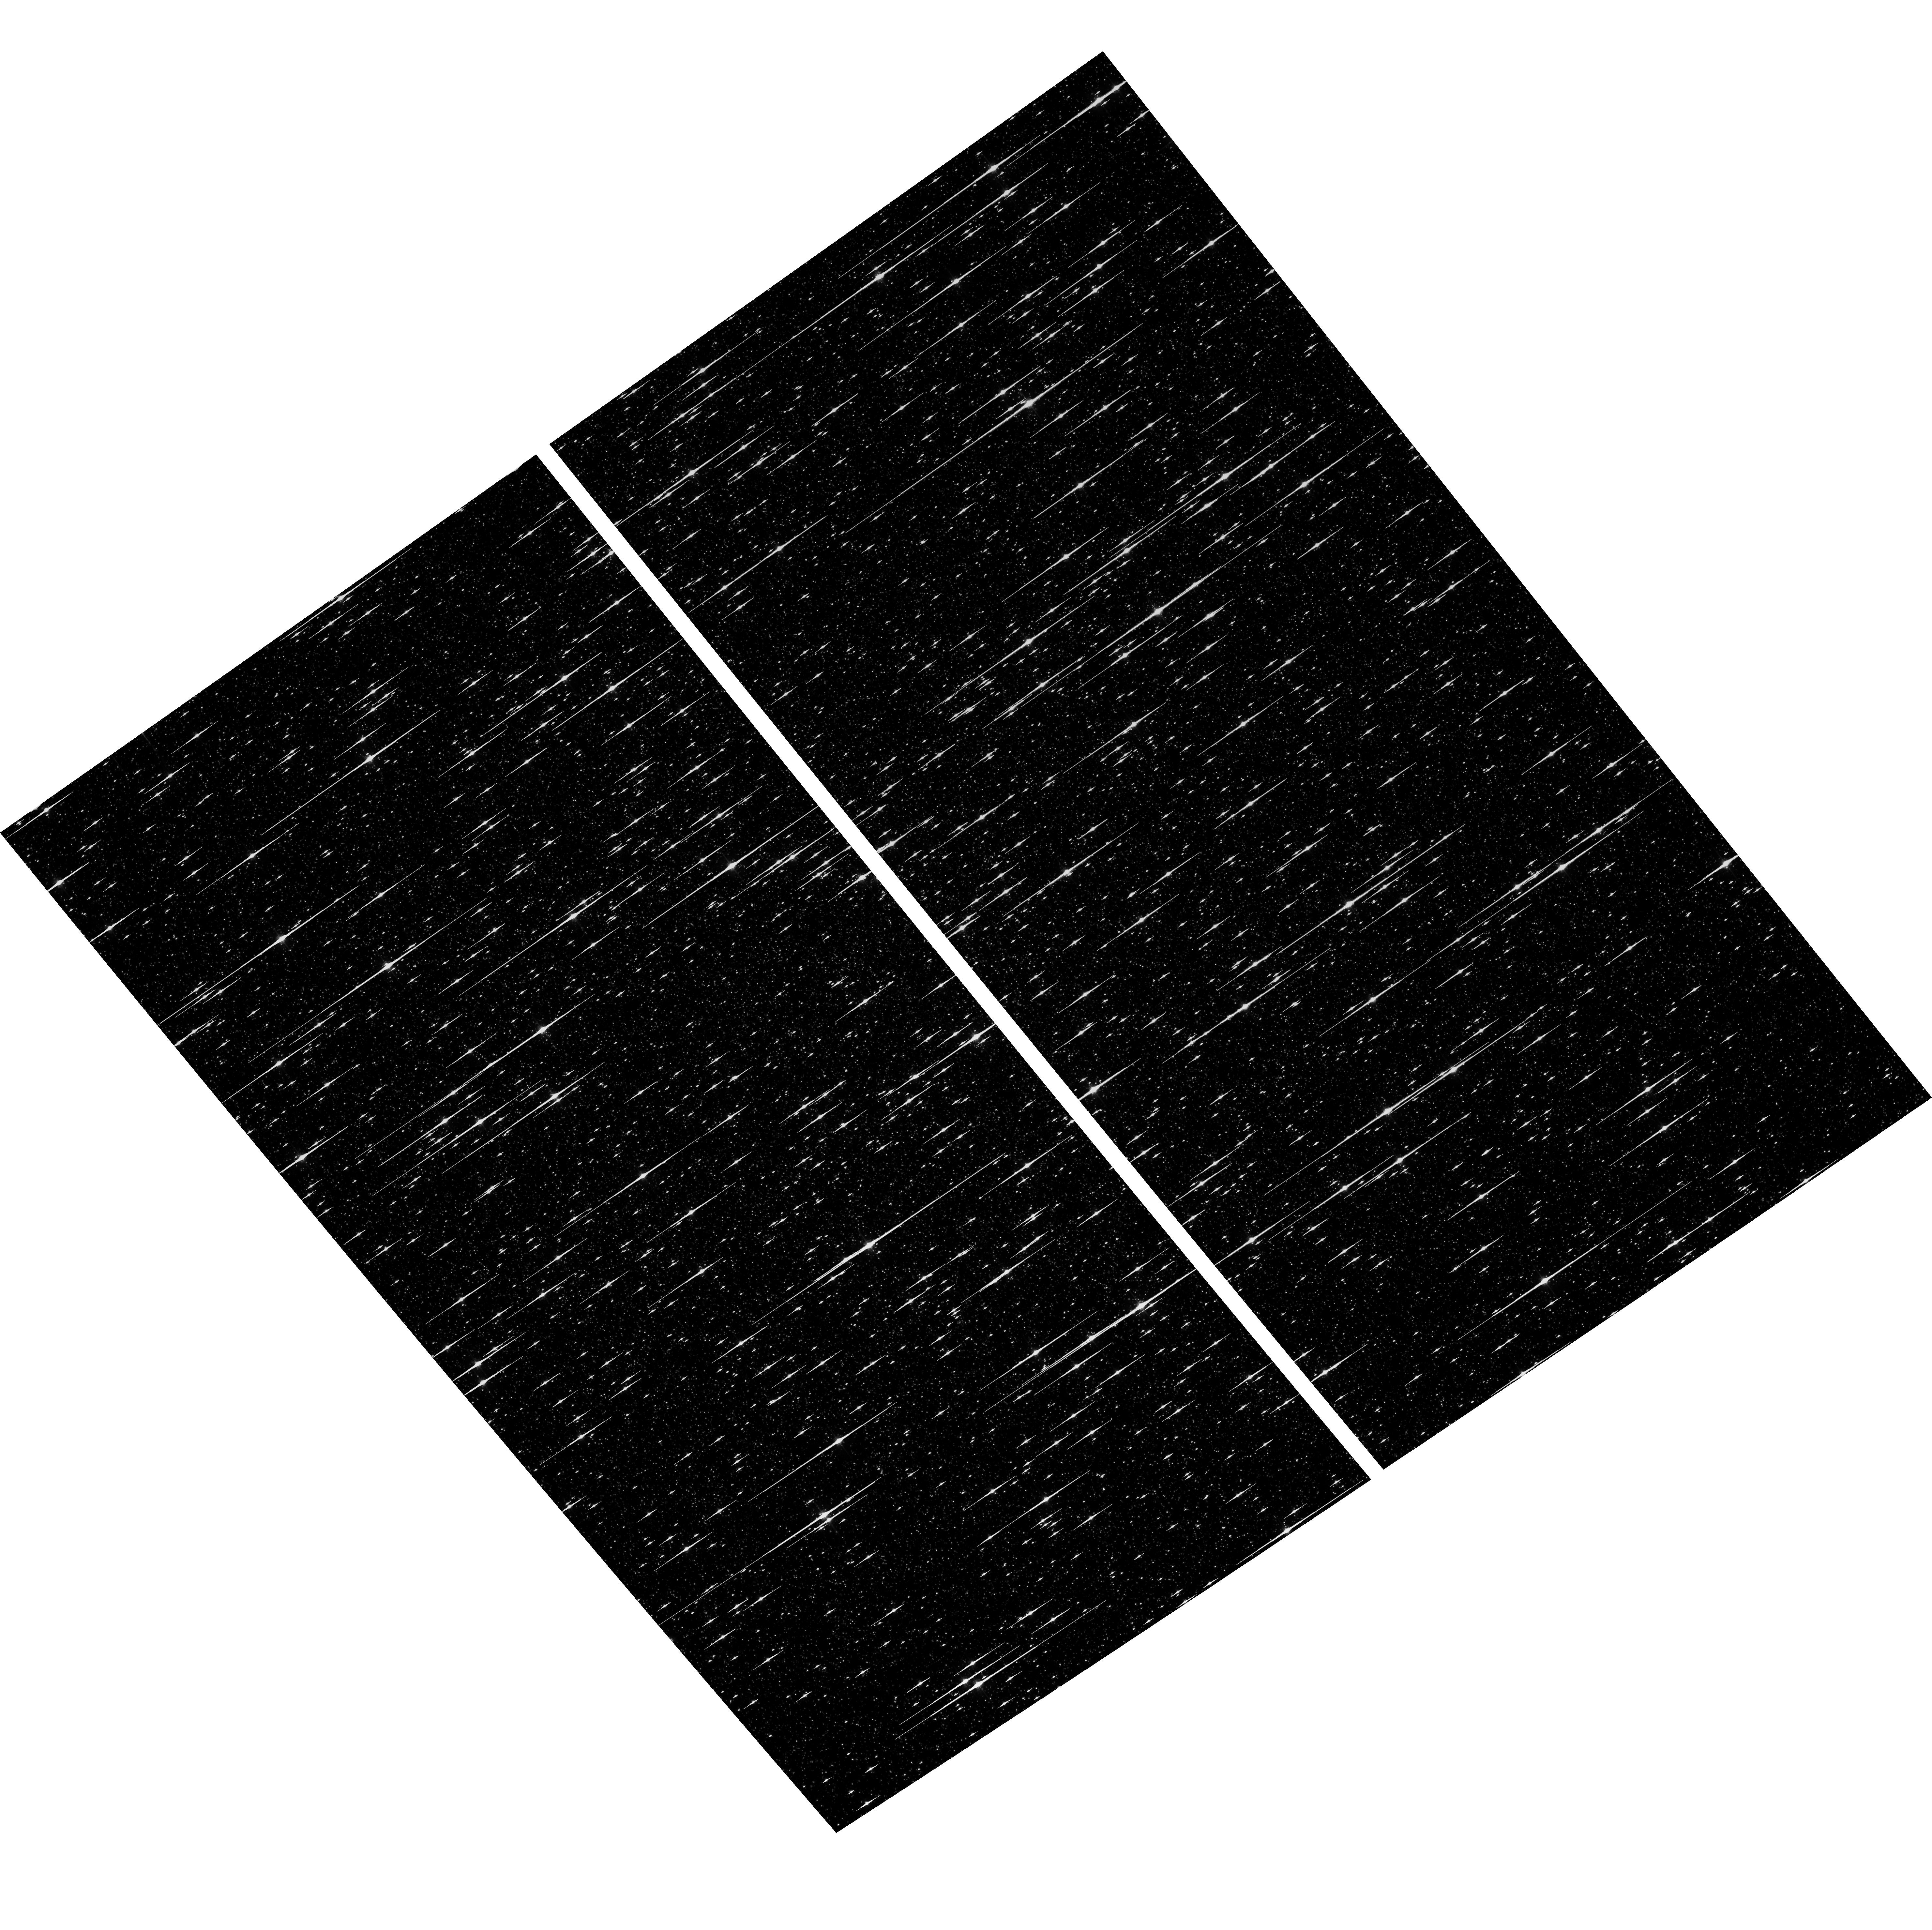
Target: NGC-5139
Instrument: ACS/WFC
Filter: F625W
Exposure: 6 min
Observation ID: hst_17651_04_acs_wfc_f625w_jfch04

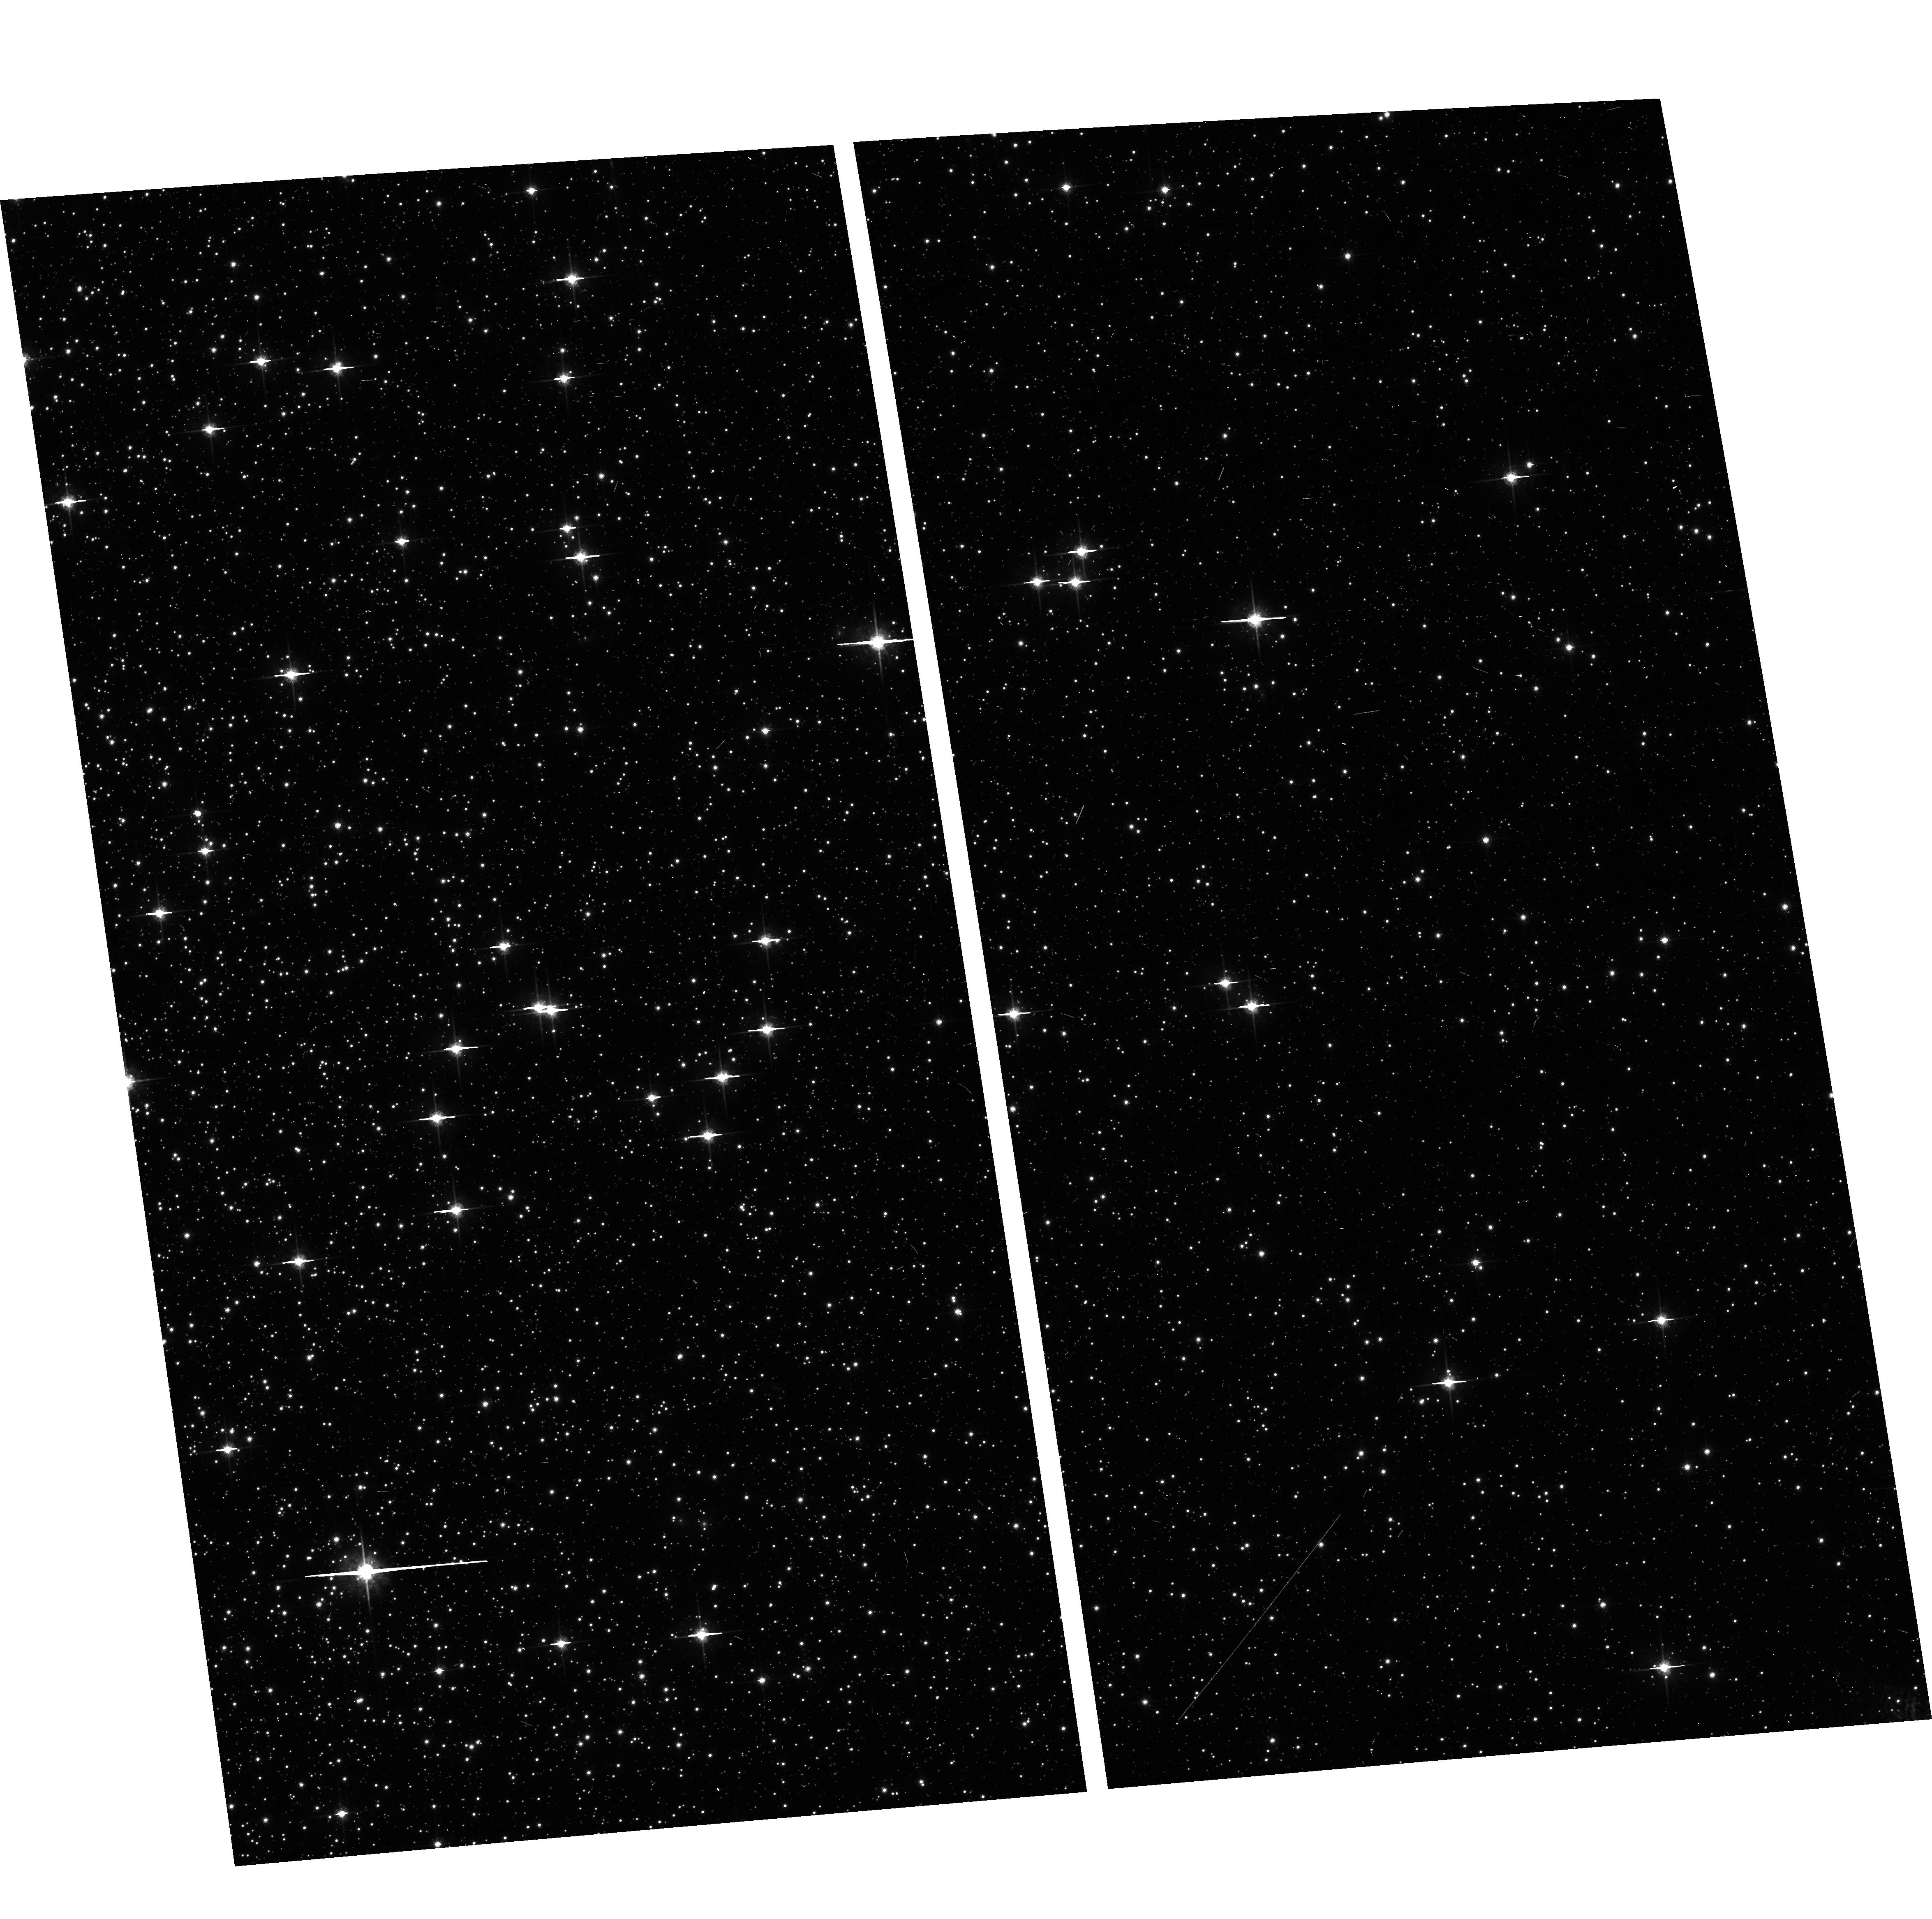
Target: NGC-104
Instrument: ACS/WFC
Filter: F775W
Exposure: 6 min
Observation ID: hst_17651_05_acs_wfc_f775w_jfch05

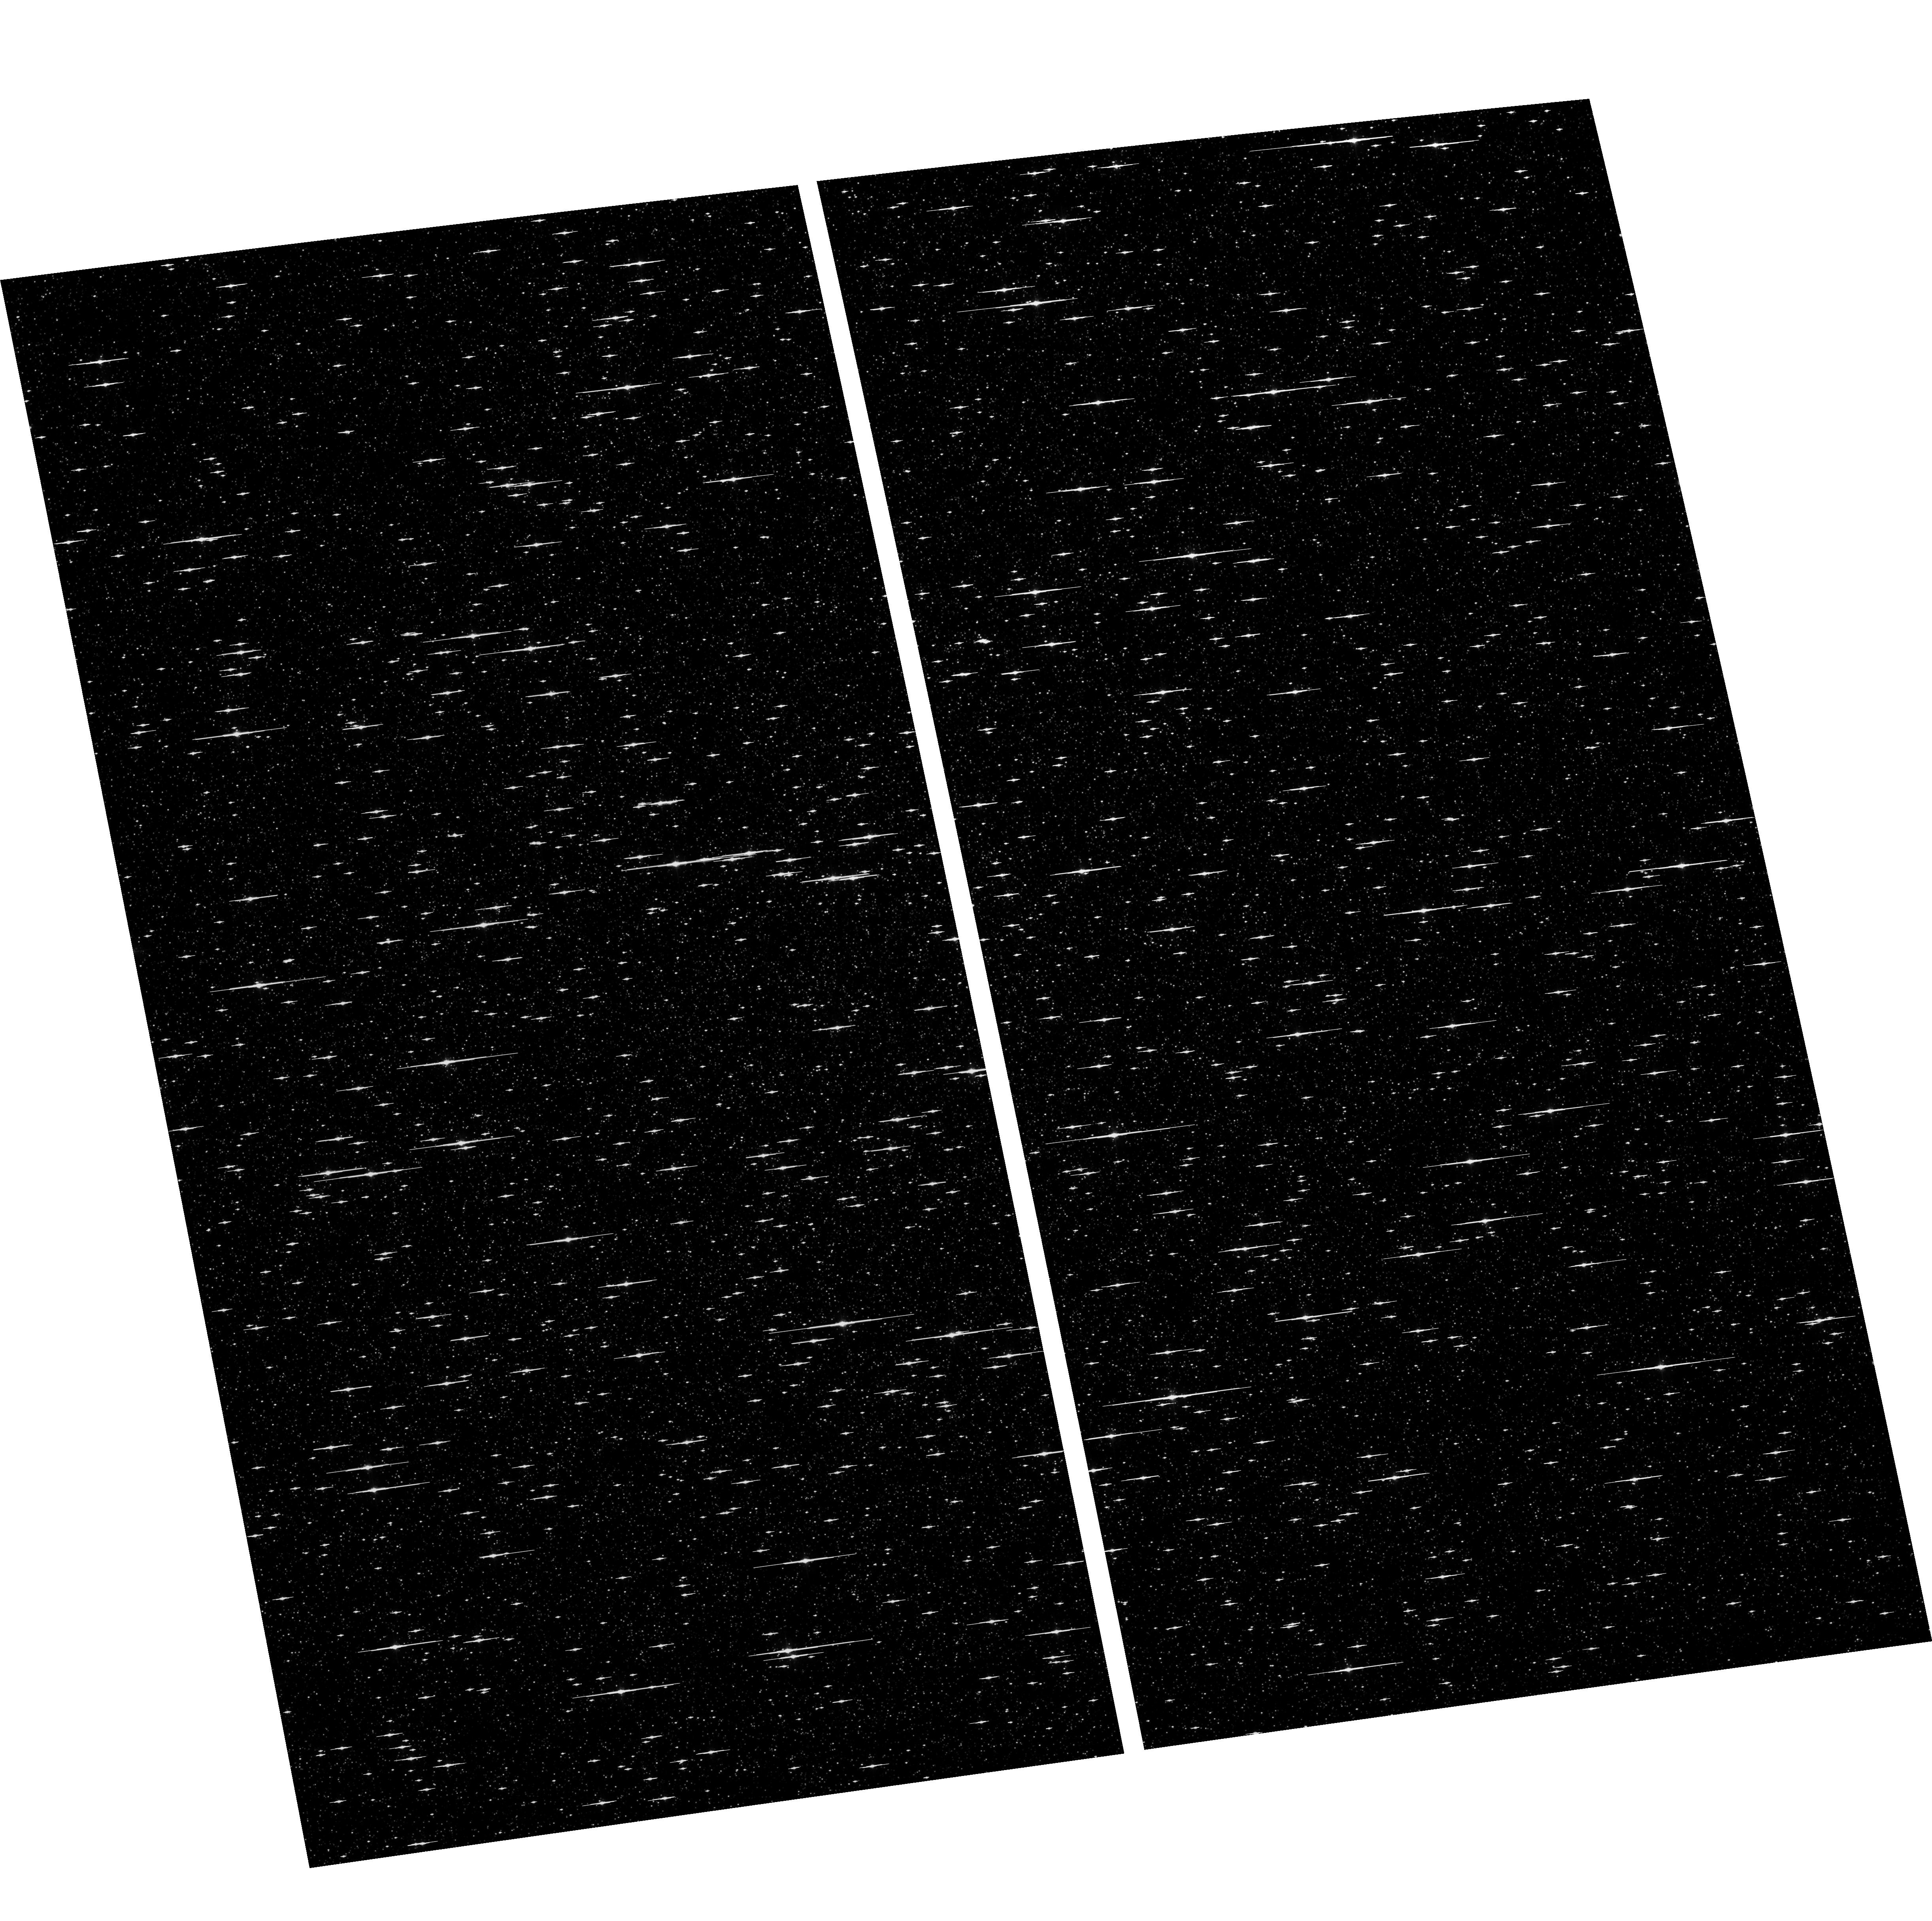
Target: NGC-5139
Instrument: ACS/WFC
Filter: F475W
Exposure: 6 min
Observation ID: hst_17651_02_acs_wfc_f475w_jfch02

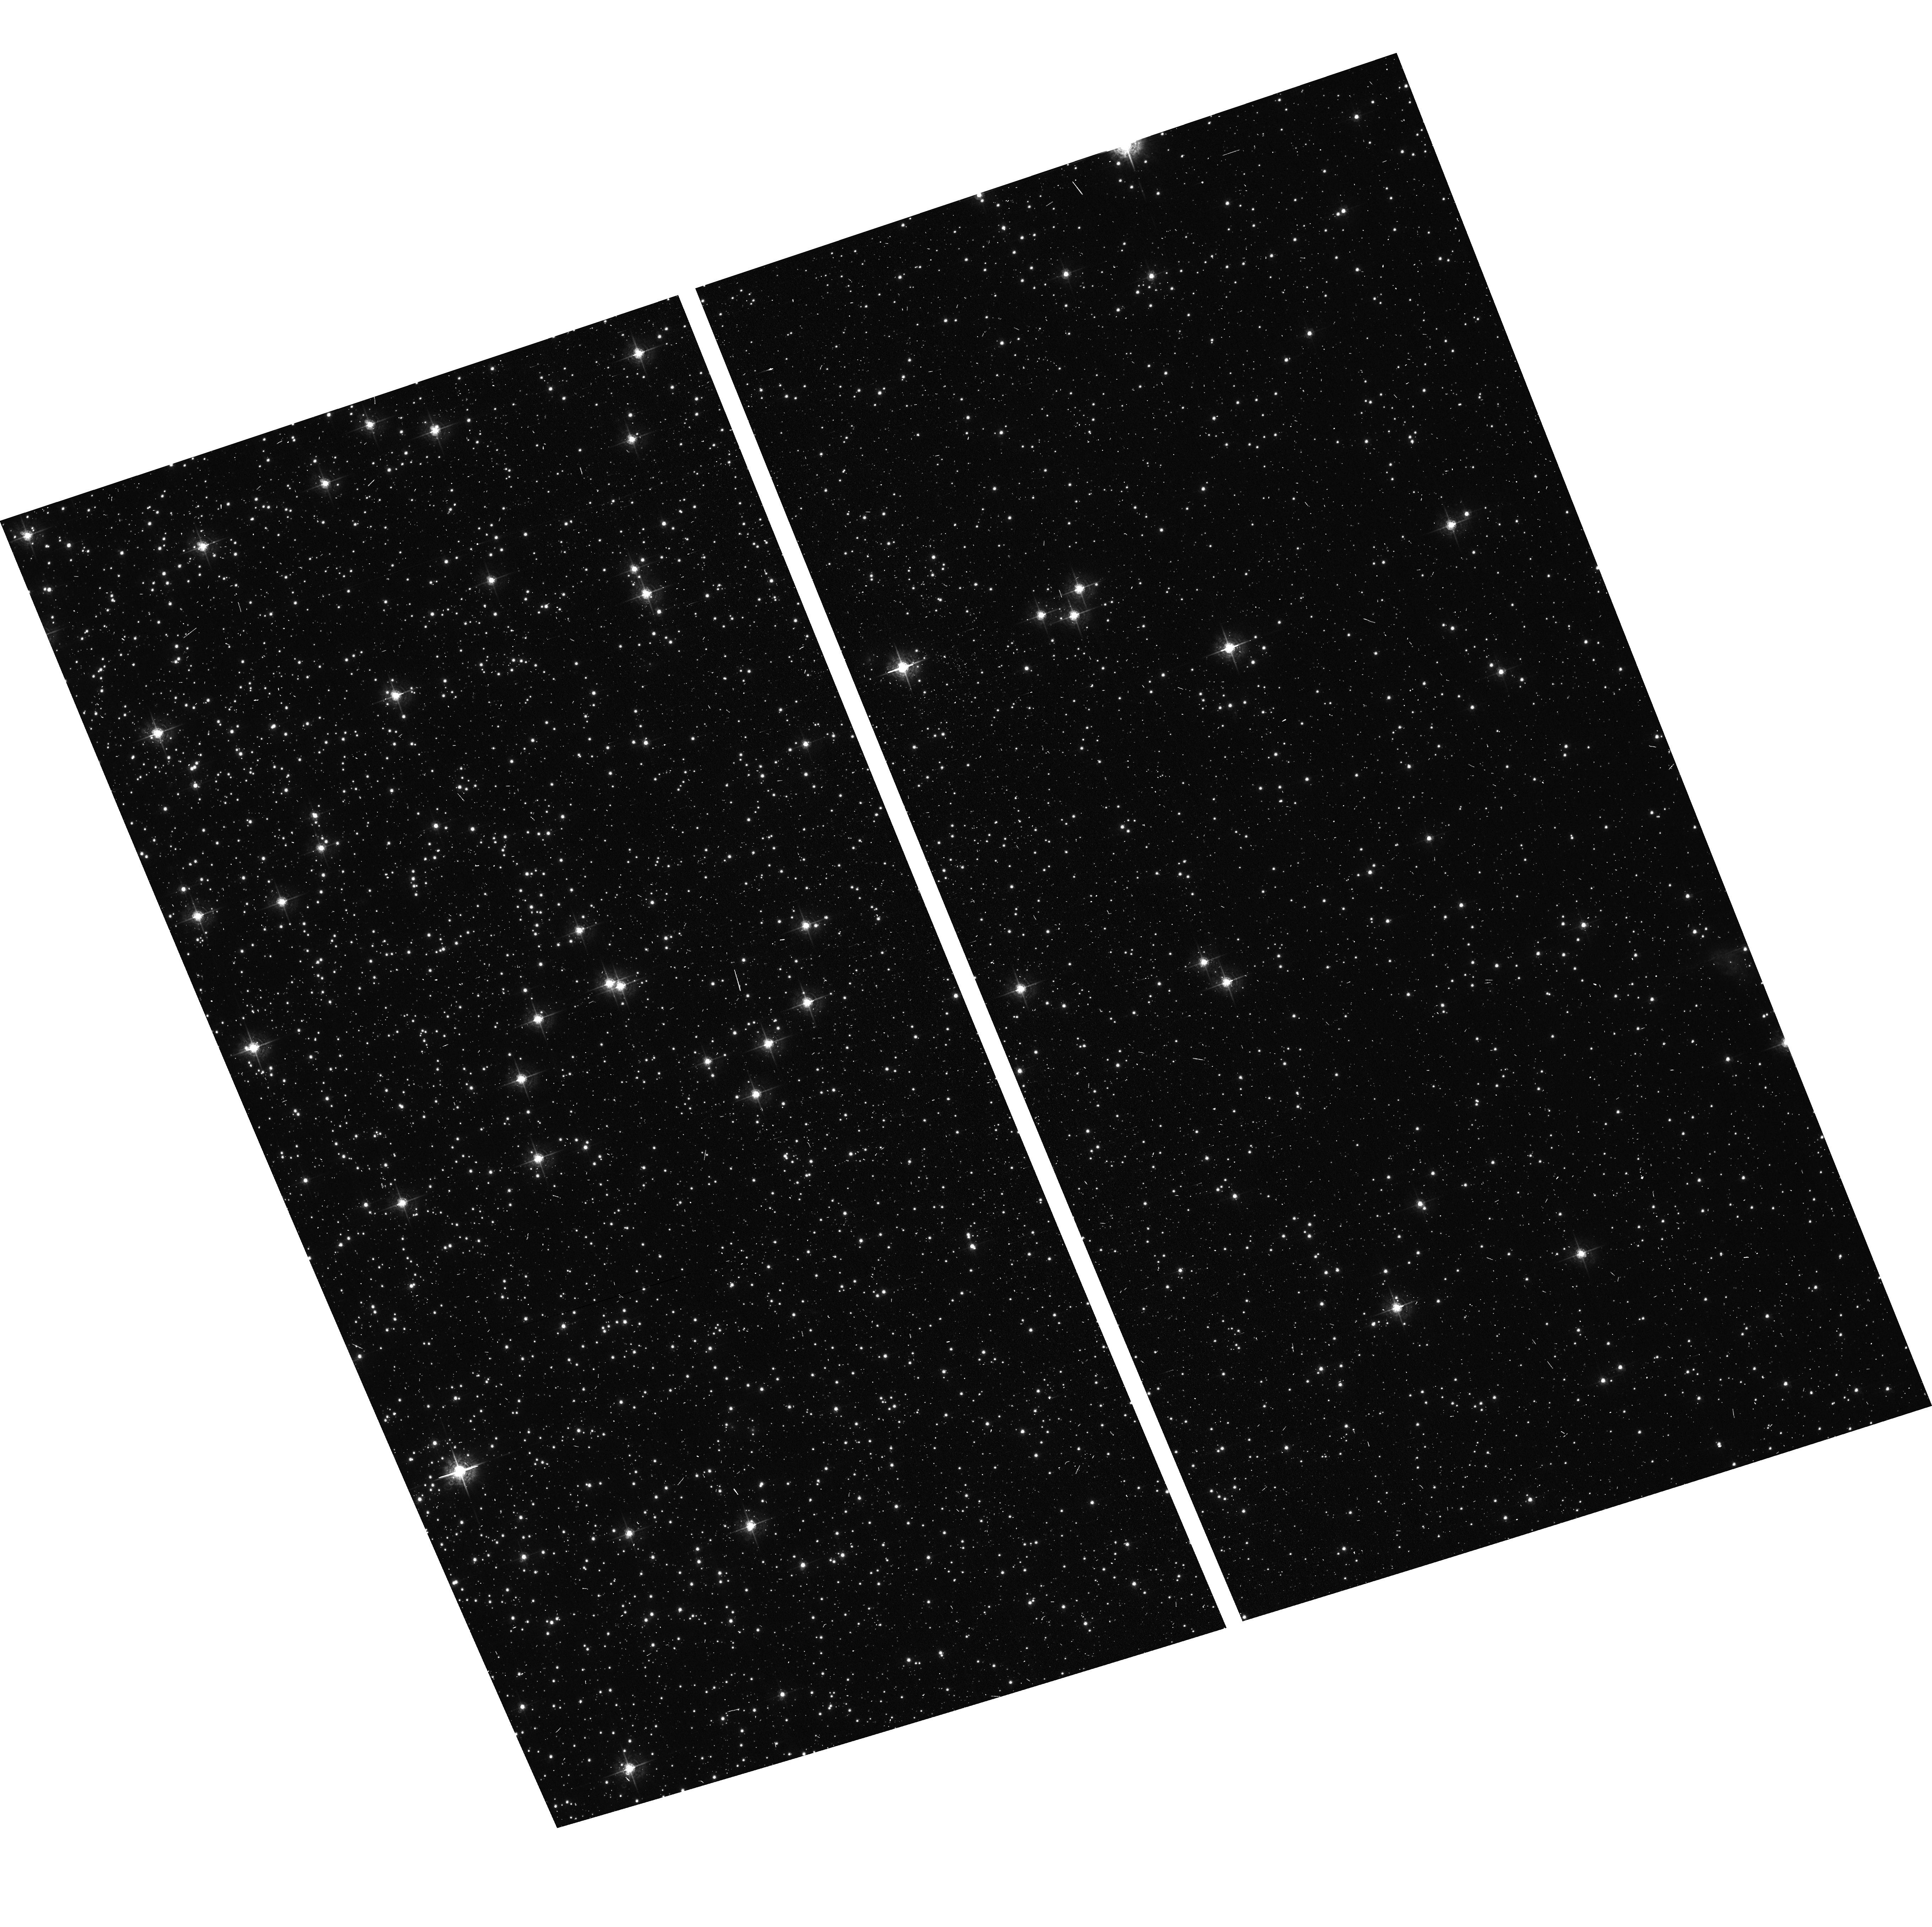
Target: NGC-104
Instrument: ACS/WFC
Filter: F550M
Exposure: 6 min
Observation ID: hst_17651_01_acs_wfc_f550m_jfch01

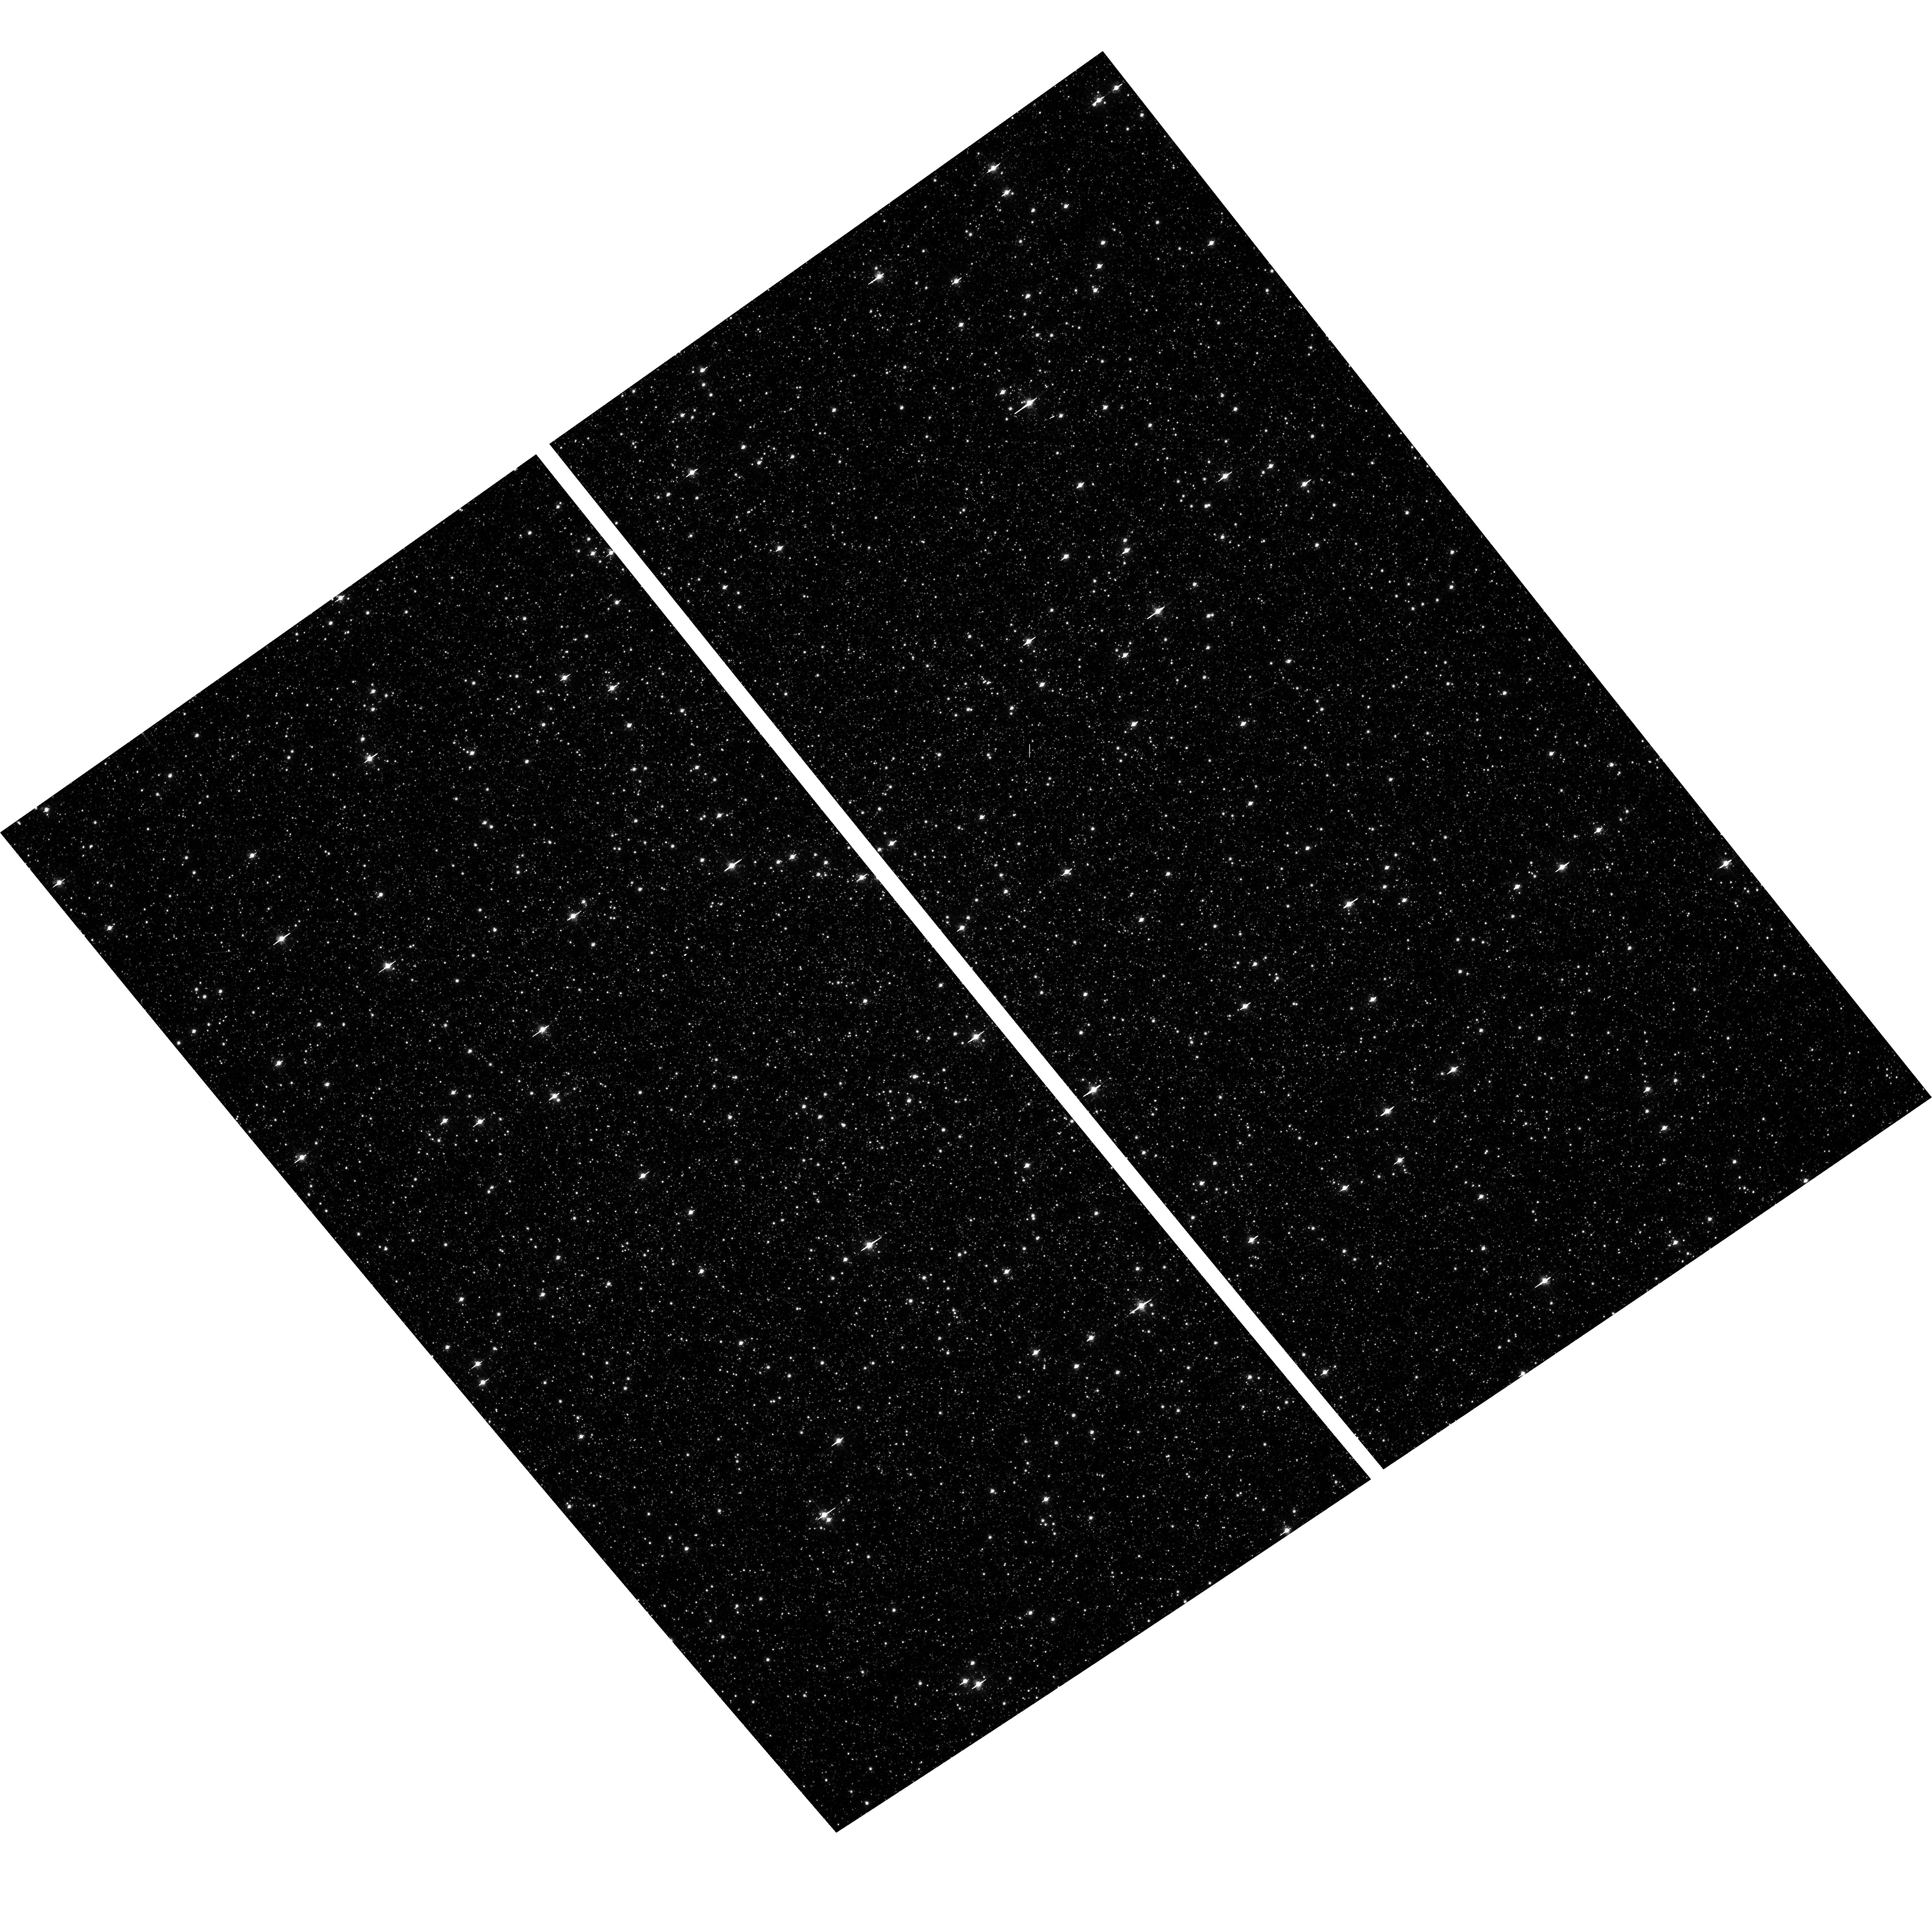
Target: NGC-5139
Instrument: ACS/WFC
Filter: F658N
Exposure: 6 min
Observation ID: hst_17651_04_acs_wfc_f658n_jfch04

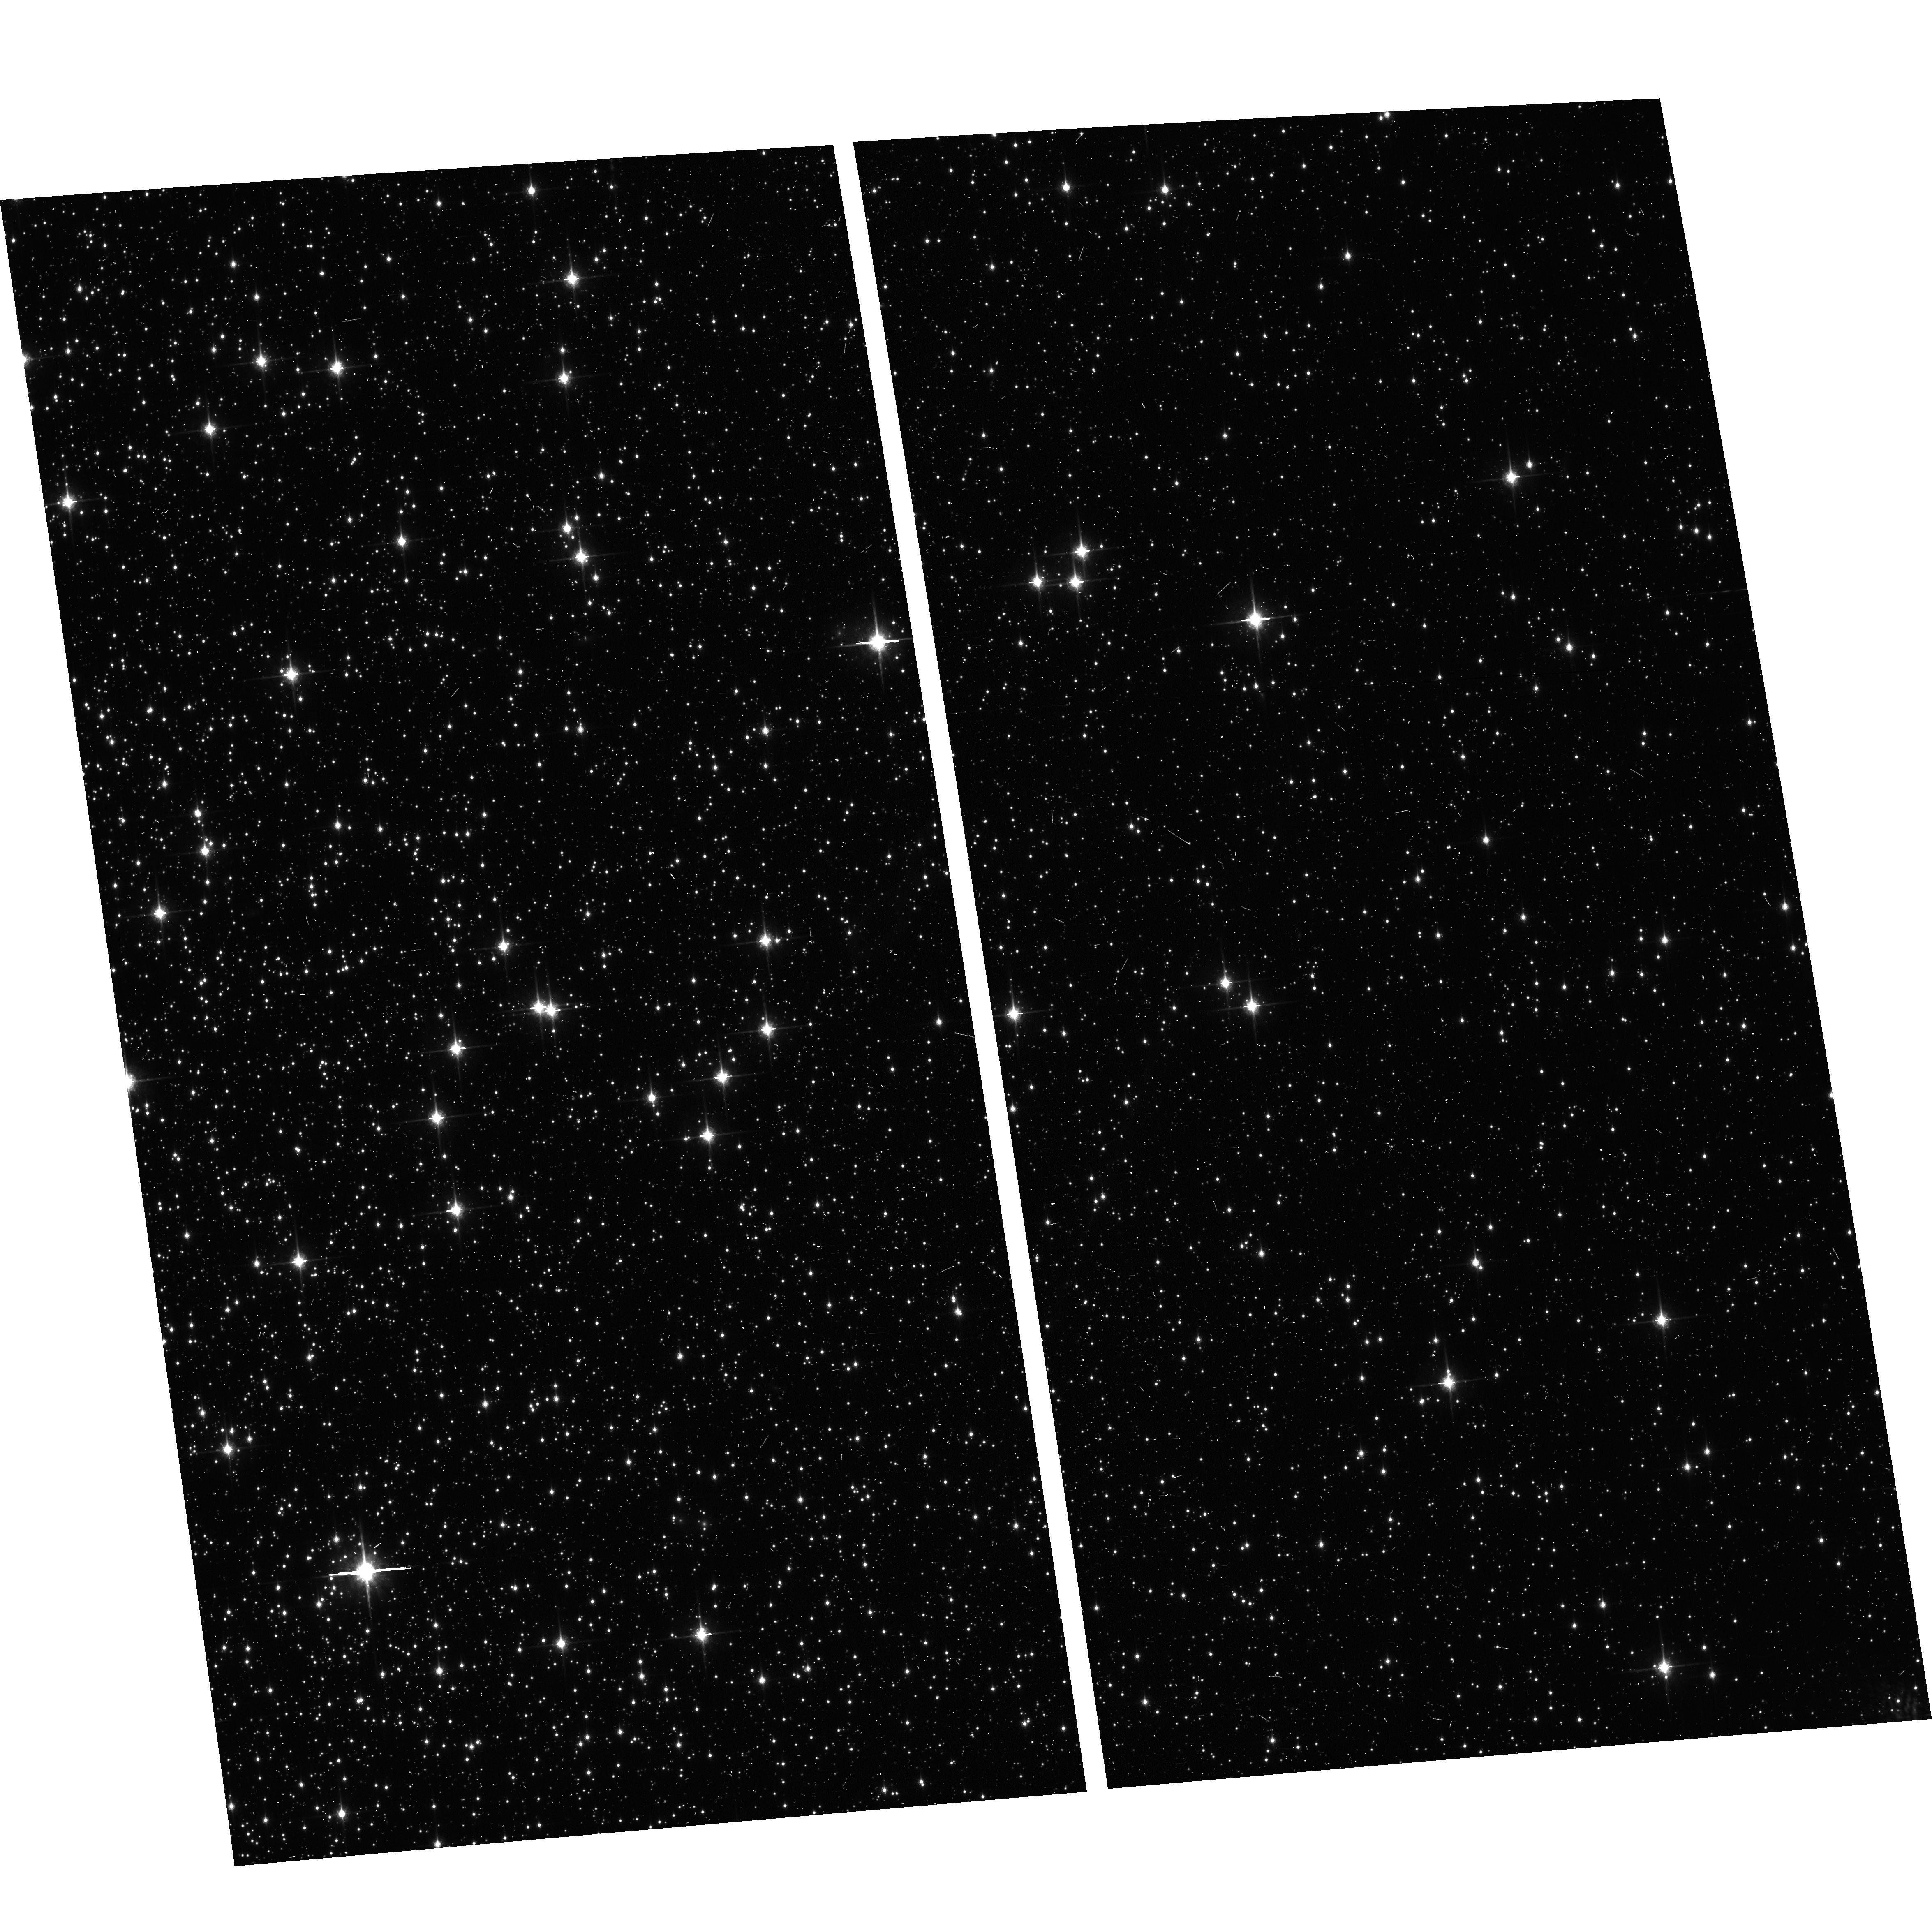
Target: NGC-104
Instrument: ACS/WFC
Filter: F850LP
Exposure: 6 min
Observation ID: hst_17651_05_acs_wfc_f850lp_jfch05

ACS CCD Stability Monitor (PI: Clark, Christopher)

Every year, beginning with the SMOV, ACS/WFC has obtained multiband imaging of a moderately crowded stellar field in the globular cluster 47 Tuc (about 6' west of the core). Measured stellar positions and magnitudes are used to monitor local- and large-scale variations in the plate scale and the sensitivity of the detectors. Single exposures in each WFC subarray mode (512, 1K, 2K) allow us to verify that photometry obtained in full-frame and in subarray modes are repeatable to better than 1%. These observations will help validate and monitor the Cycle 24 redefined ACS subarray readouts, which now include all pixel columns for consistent timings. Although the new 512, 1K and 2K subarrays are defined for all 4 readout amplifiers, the B amplifier subarrays are the current default for subarray requests and the default for the WFC polarizers. This program will obtain only B-amplifier subarray exposures. Cycle 32 will be the sixth year of consecutive Omega Centauri globular cluster observations with standard ACS/WFC filters (in the same way as 47 Tuc). This cluster is a WFC3/UVIS calibration target. These ACS observations will be used for comparison of L-flat and filter-dependent distortion for ACS/WFC and WFC3/UVIS. This is an augmented verison of the usual program, including 2 extra visits of 47 Tuc, each offeset ~30 degrees eitehr side of the standard 2nd visit. This aids our "final" assessment of the time-evolving ACS/WFC geometric distortion solution. This augmentation has been approved by HSTMO.